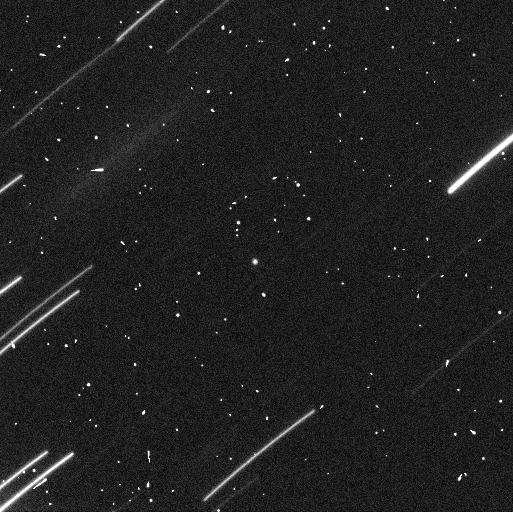
Target: 1999RQ36
Instrument: WFC3/UVIS
Filter: F350LP
Exposure: 5 min
Observation ID: ic3s13cuq

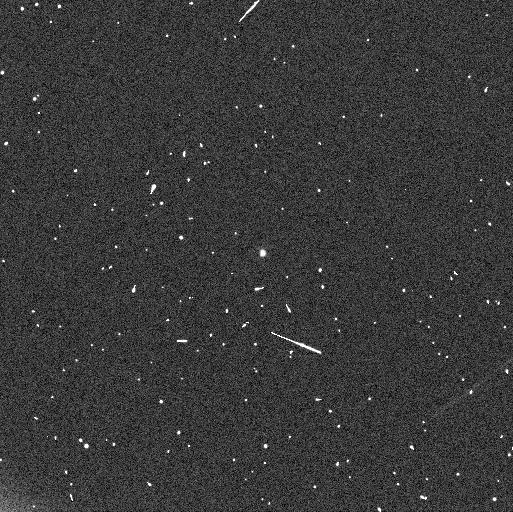
Target: 1999RQ36
Instrument: WFC3/UVIS
Filter: F350LP
Exposure: 5 min
Observation ID: ic3s81f9q

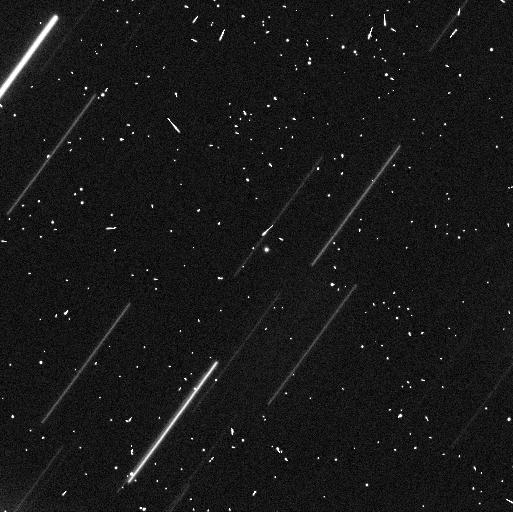
Target: 1999RQ36
Instrument: WFC3/UVIS
Filter: F350LP
Exposure: 5 min
Observation ID: ic3s12ciq

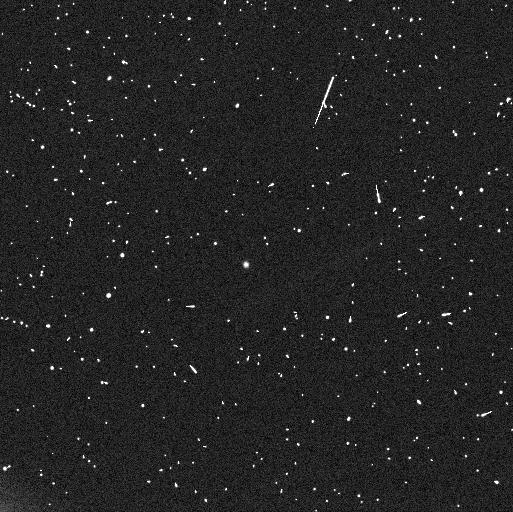
Target: 1999RQ36
Instrument: WFC3/UVIS
Filter: F350LP
Exposure: 5 min
Observation ID: ic3s82fnq

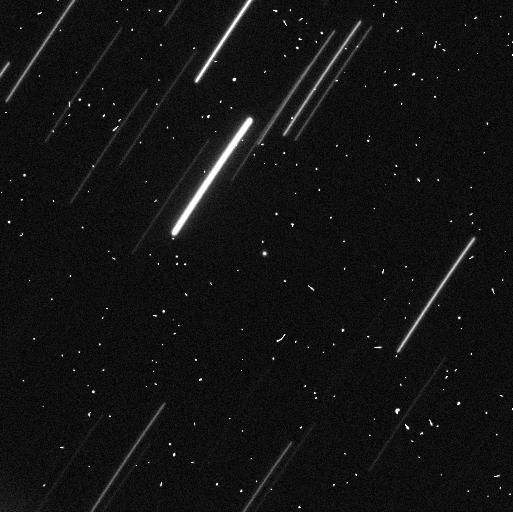
Target: 1999RQ36
Instrument: WFC3/UVIS
Filter: F350LP
Exposure: 5 min
Observation ID: ic3s11c7q

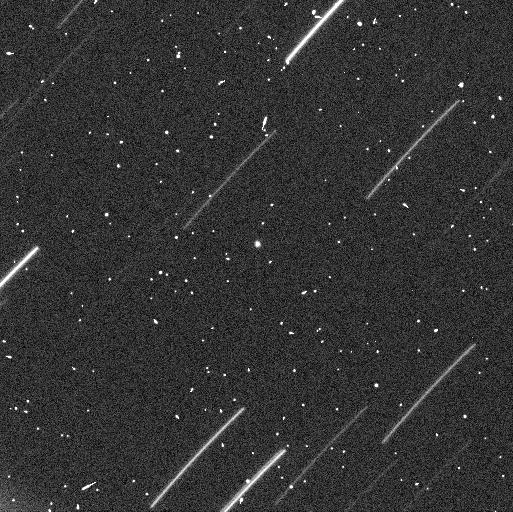
Target: 1999RQ36
Instrument: WFC3/UVIS
Filter: F350LP
Exposure: 5 min
Observation ID: ic3s16gxq

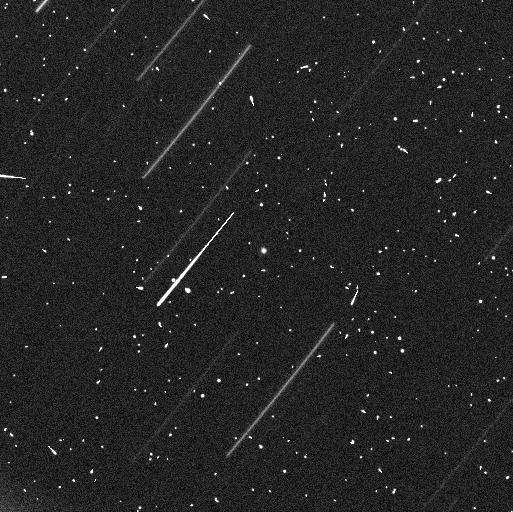
Target: 1999RQ36
Instrument: WFC3/UVIS
Filter: F350LP
Exposure: 5 min
Observation ID: ic3s15giq

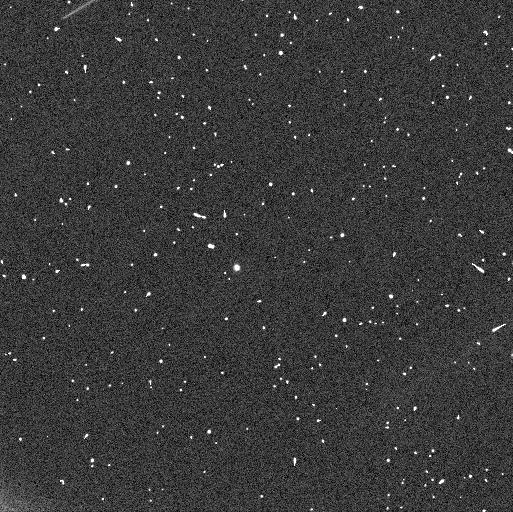
Target: 1999RQ36
Instrument: WFC3/UVIS
Filter: F350LP
Exposure: 5 min
Observation ID: ic3s86k9q

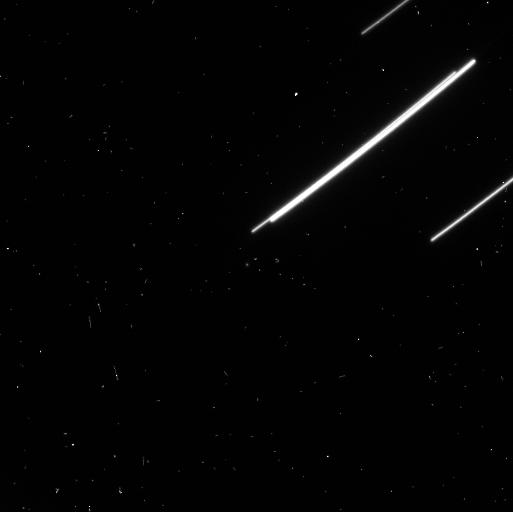
Target: 1999RQ36
Instrument: WFC3/UVIS
Filter: F350LP
Exposure: 5 min
Observation ID: ic3s83fzq

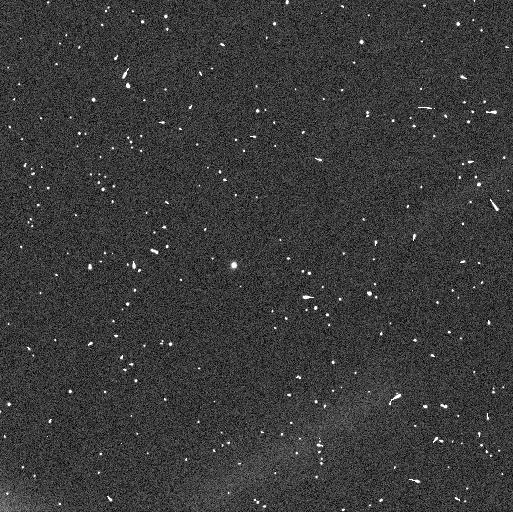
Target: 1999RQ36
Instrument: WFC3/UVIS
Filter: F350LP
Exposure: 5 min
Observation ID: ic3s85jxq

Lightcurve observations of OSIRIS-REx Sample-Return Mission target 1999 RQ36 (PI: Nolan, Michael C)

We propose photometric observations of near-Earth asteroid 1999 RQ36 to measure the lightcurve and determine its rotation phase in support of the OSIRIS-REx mission. The observations proposed here serve two purposes: 1) they will provide the rotational orientation that is needed to tie Spitzer observations scheduled for August 21 2012 to the shape model, and 2) they will allow measurement of the YORP effect, which needs accurate rotation phase information at several widely-spaced epochs. Currently, the observations in 1999 and 2005 cannot be directly linked in phase, leaving uncertainties of several rotations between the epochs. If we measure the lightcurve of the asteroid in 2012 and establish the phase, we will eliminate these uncertainties and link the lightcurve unambiguously to 2005 and 1999 and to the spacecraft encounter, improving our knowledge of the rotation state and allowing measurement of the YORP effect. This is the last opportunity to make these measurements before the 2016 launch of OSIRIS-REx.